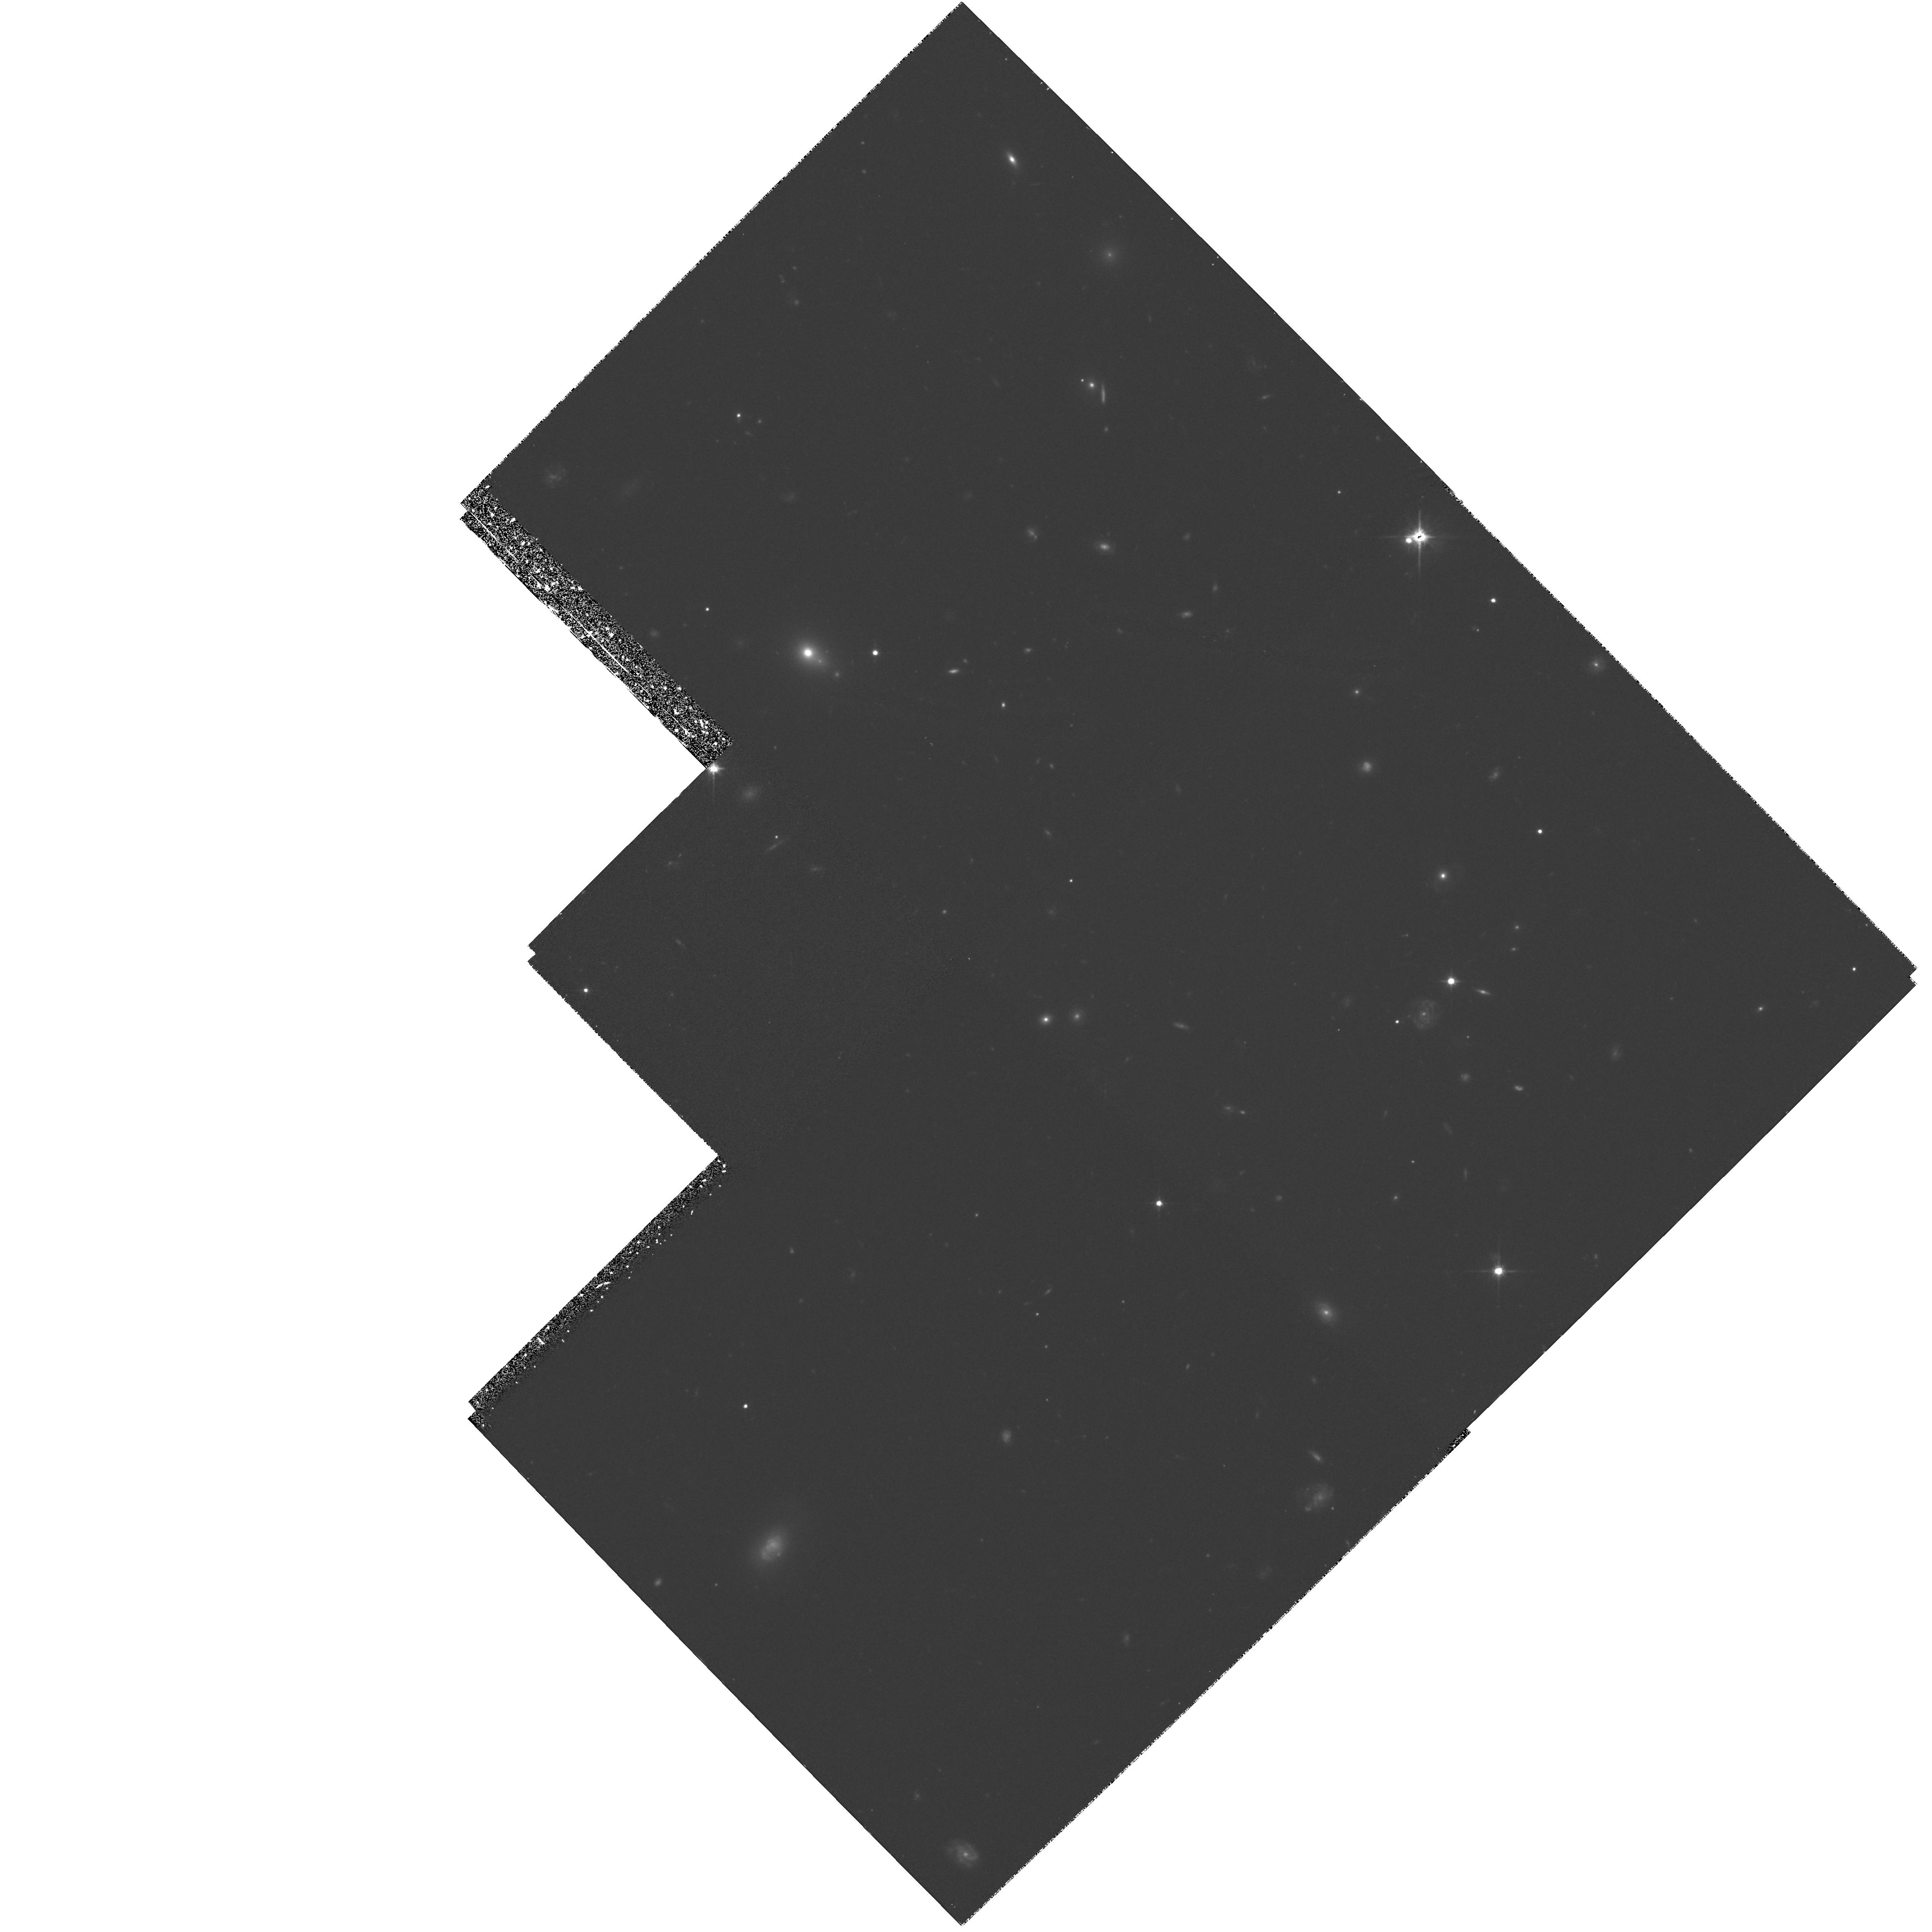
Target: Q2342+089-FIELD. Instrument: WFPC2/PC. Filter: F702W. Exposure: 1.3 h. Observation ID: hst_5984_12_wfpc2_pc_f702w_u2om12

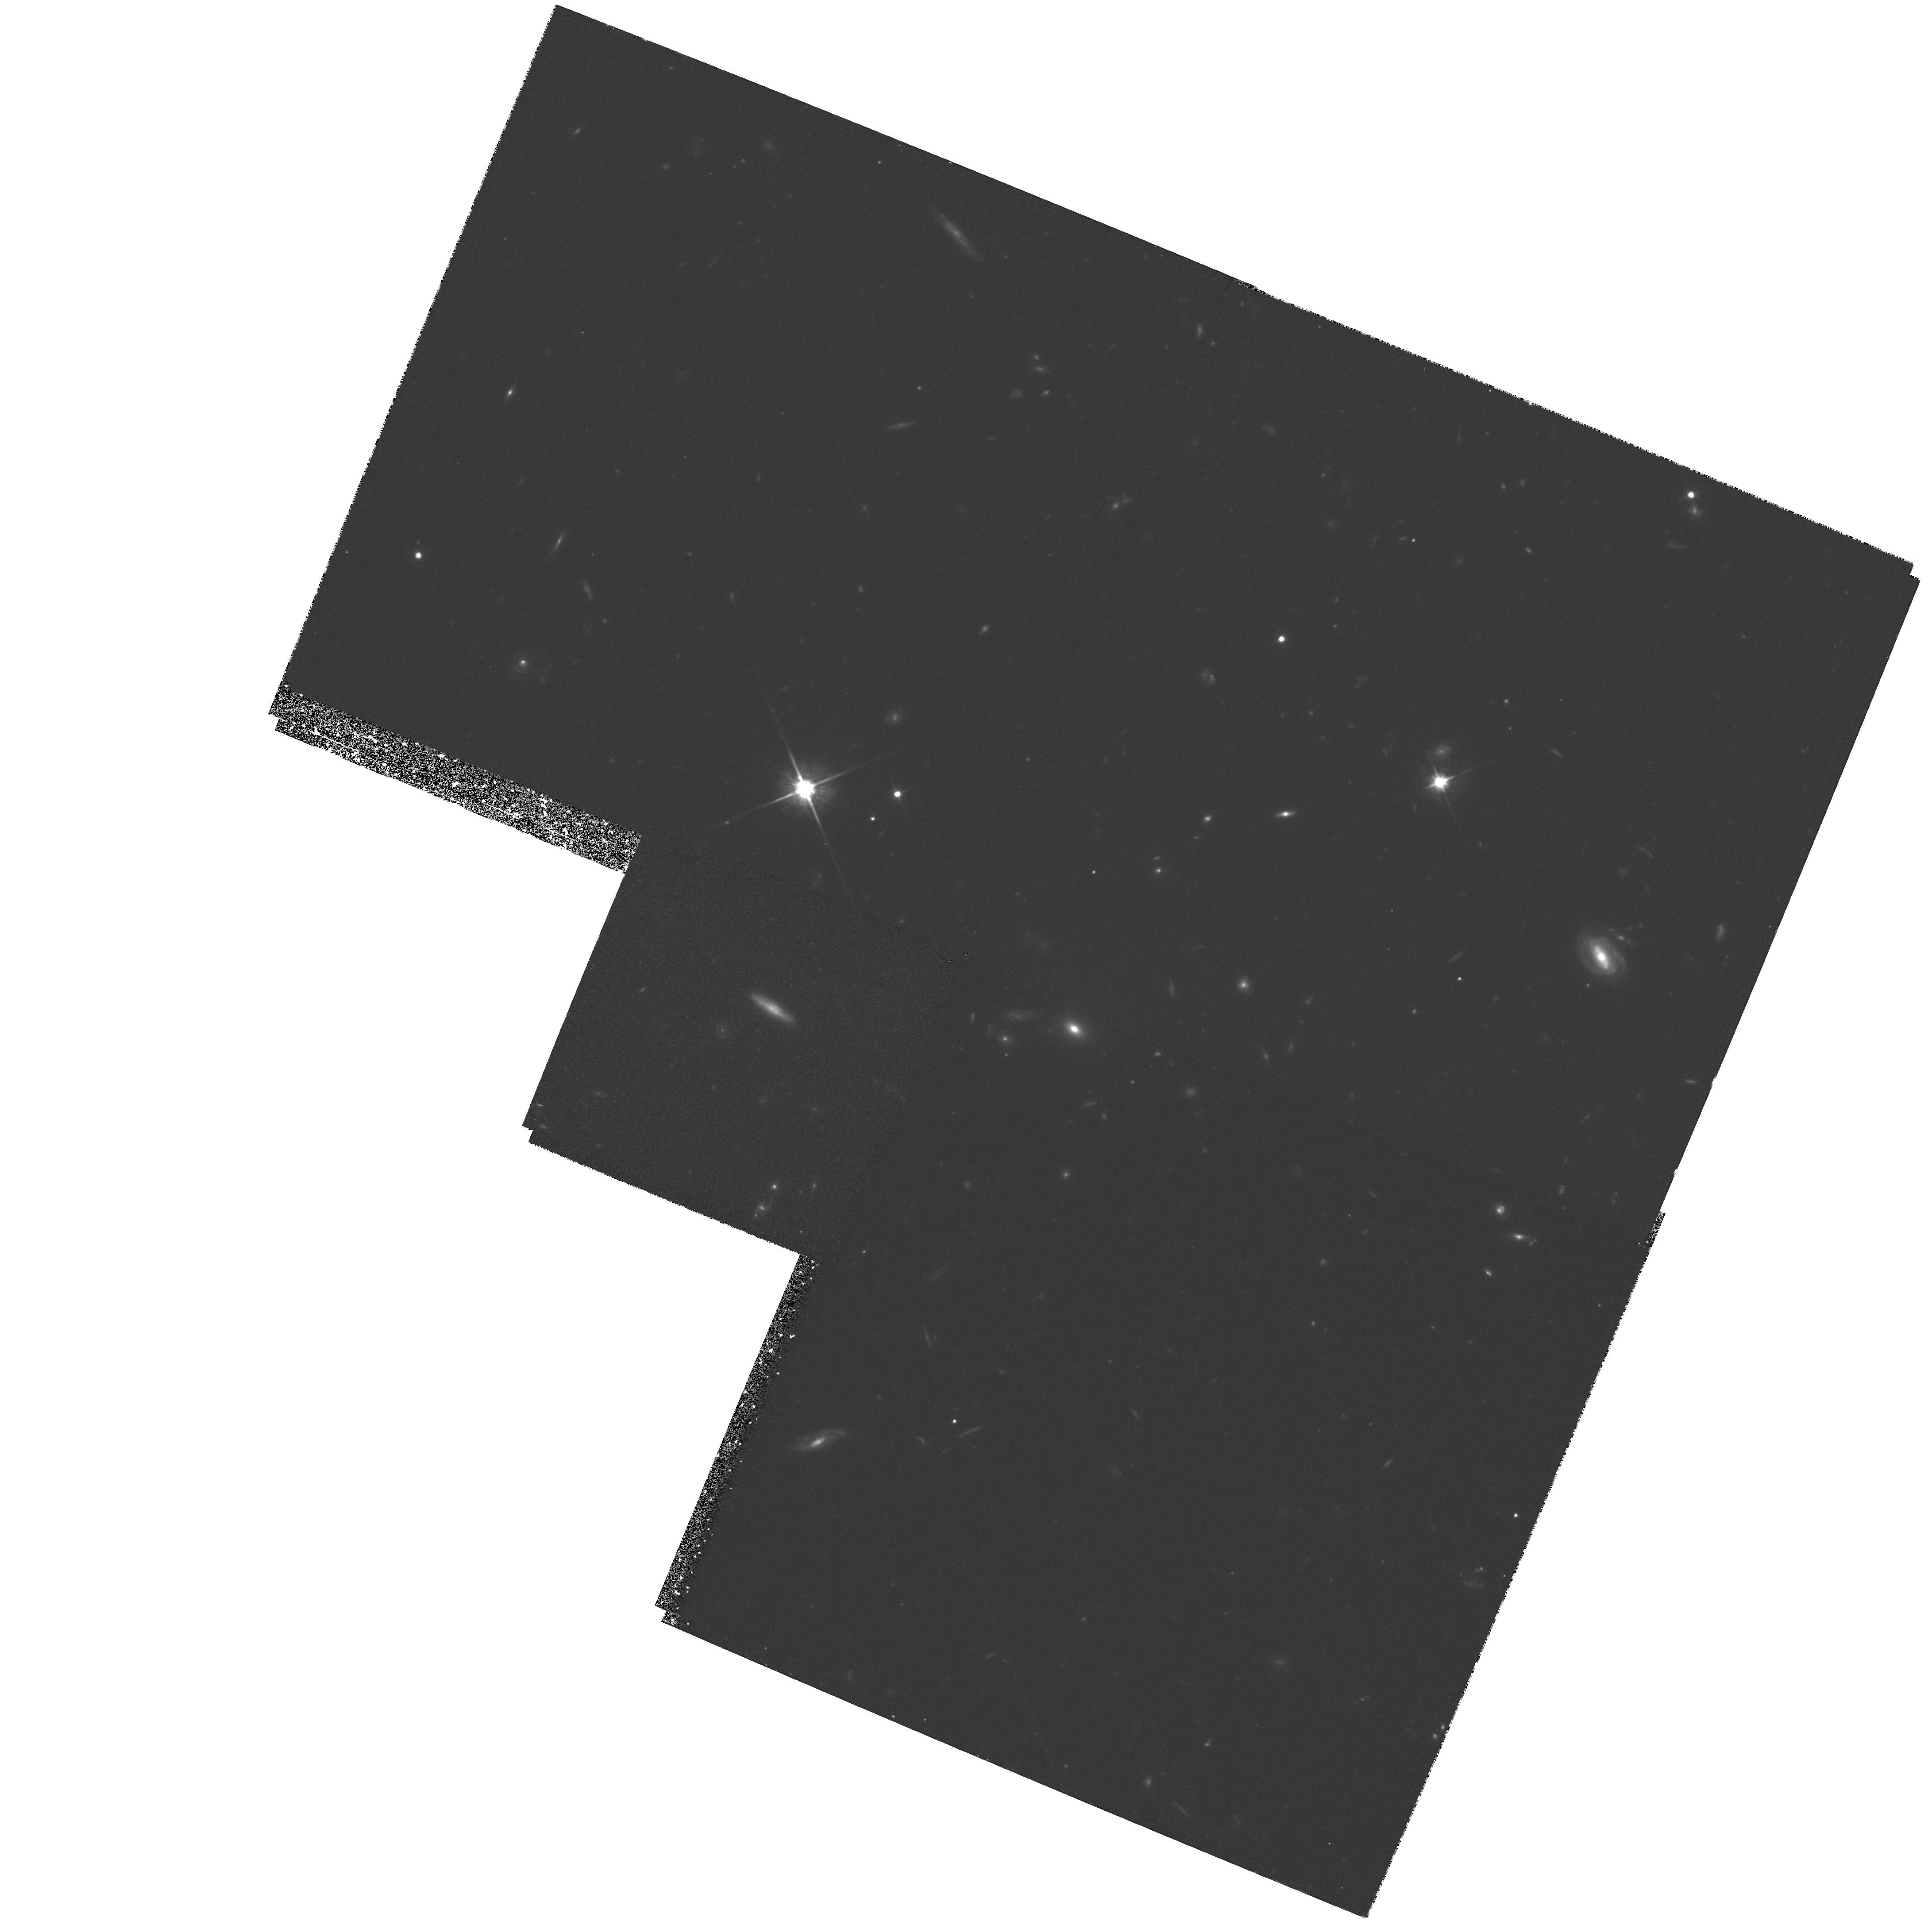
Target: B21148+38-FIELD. Instrument: WFPC2/PC. Filter: F702W. Exposure: 1.3 h. Observation ID: hst_5984_07_wfpc2_pc_f702w_u2om07

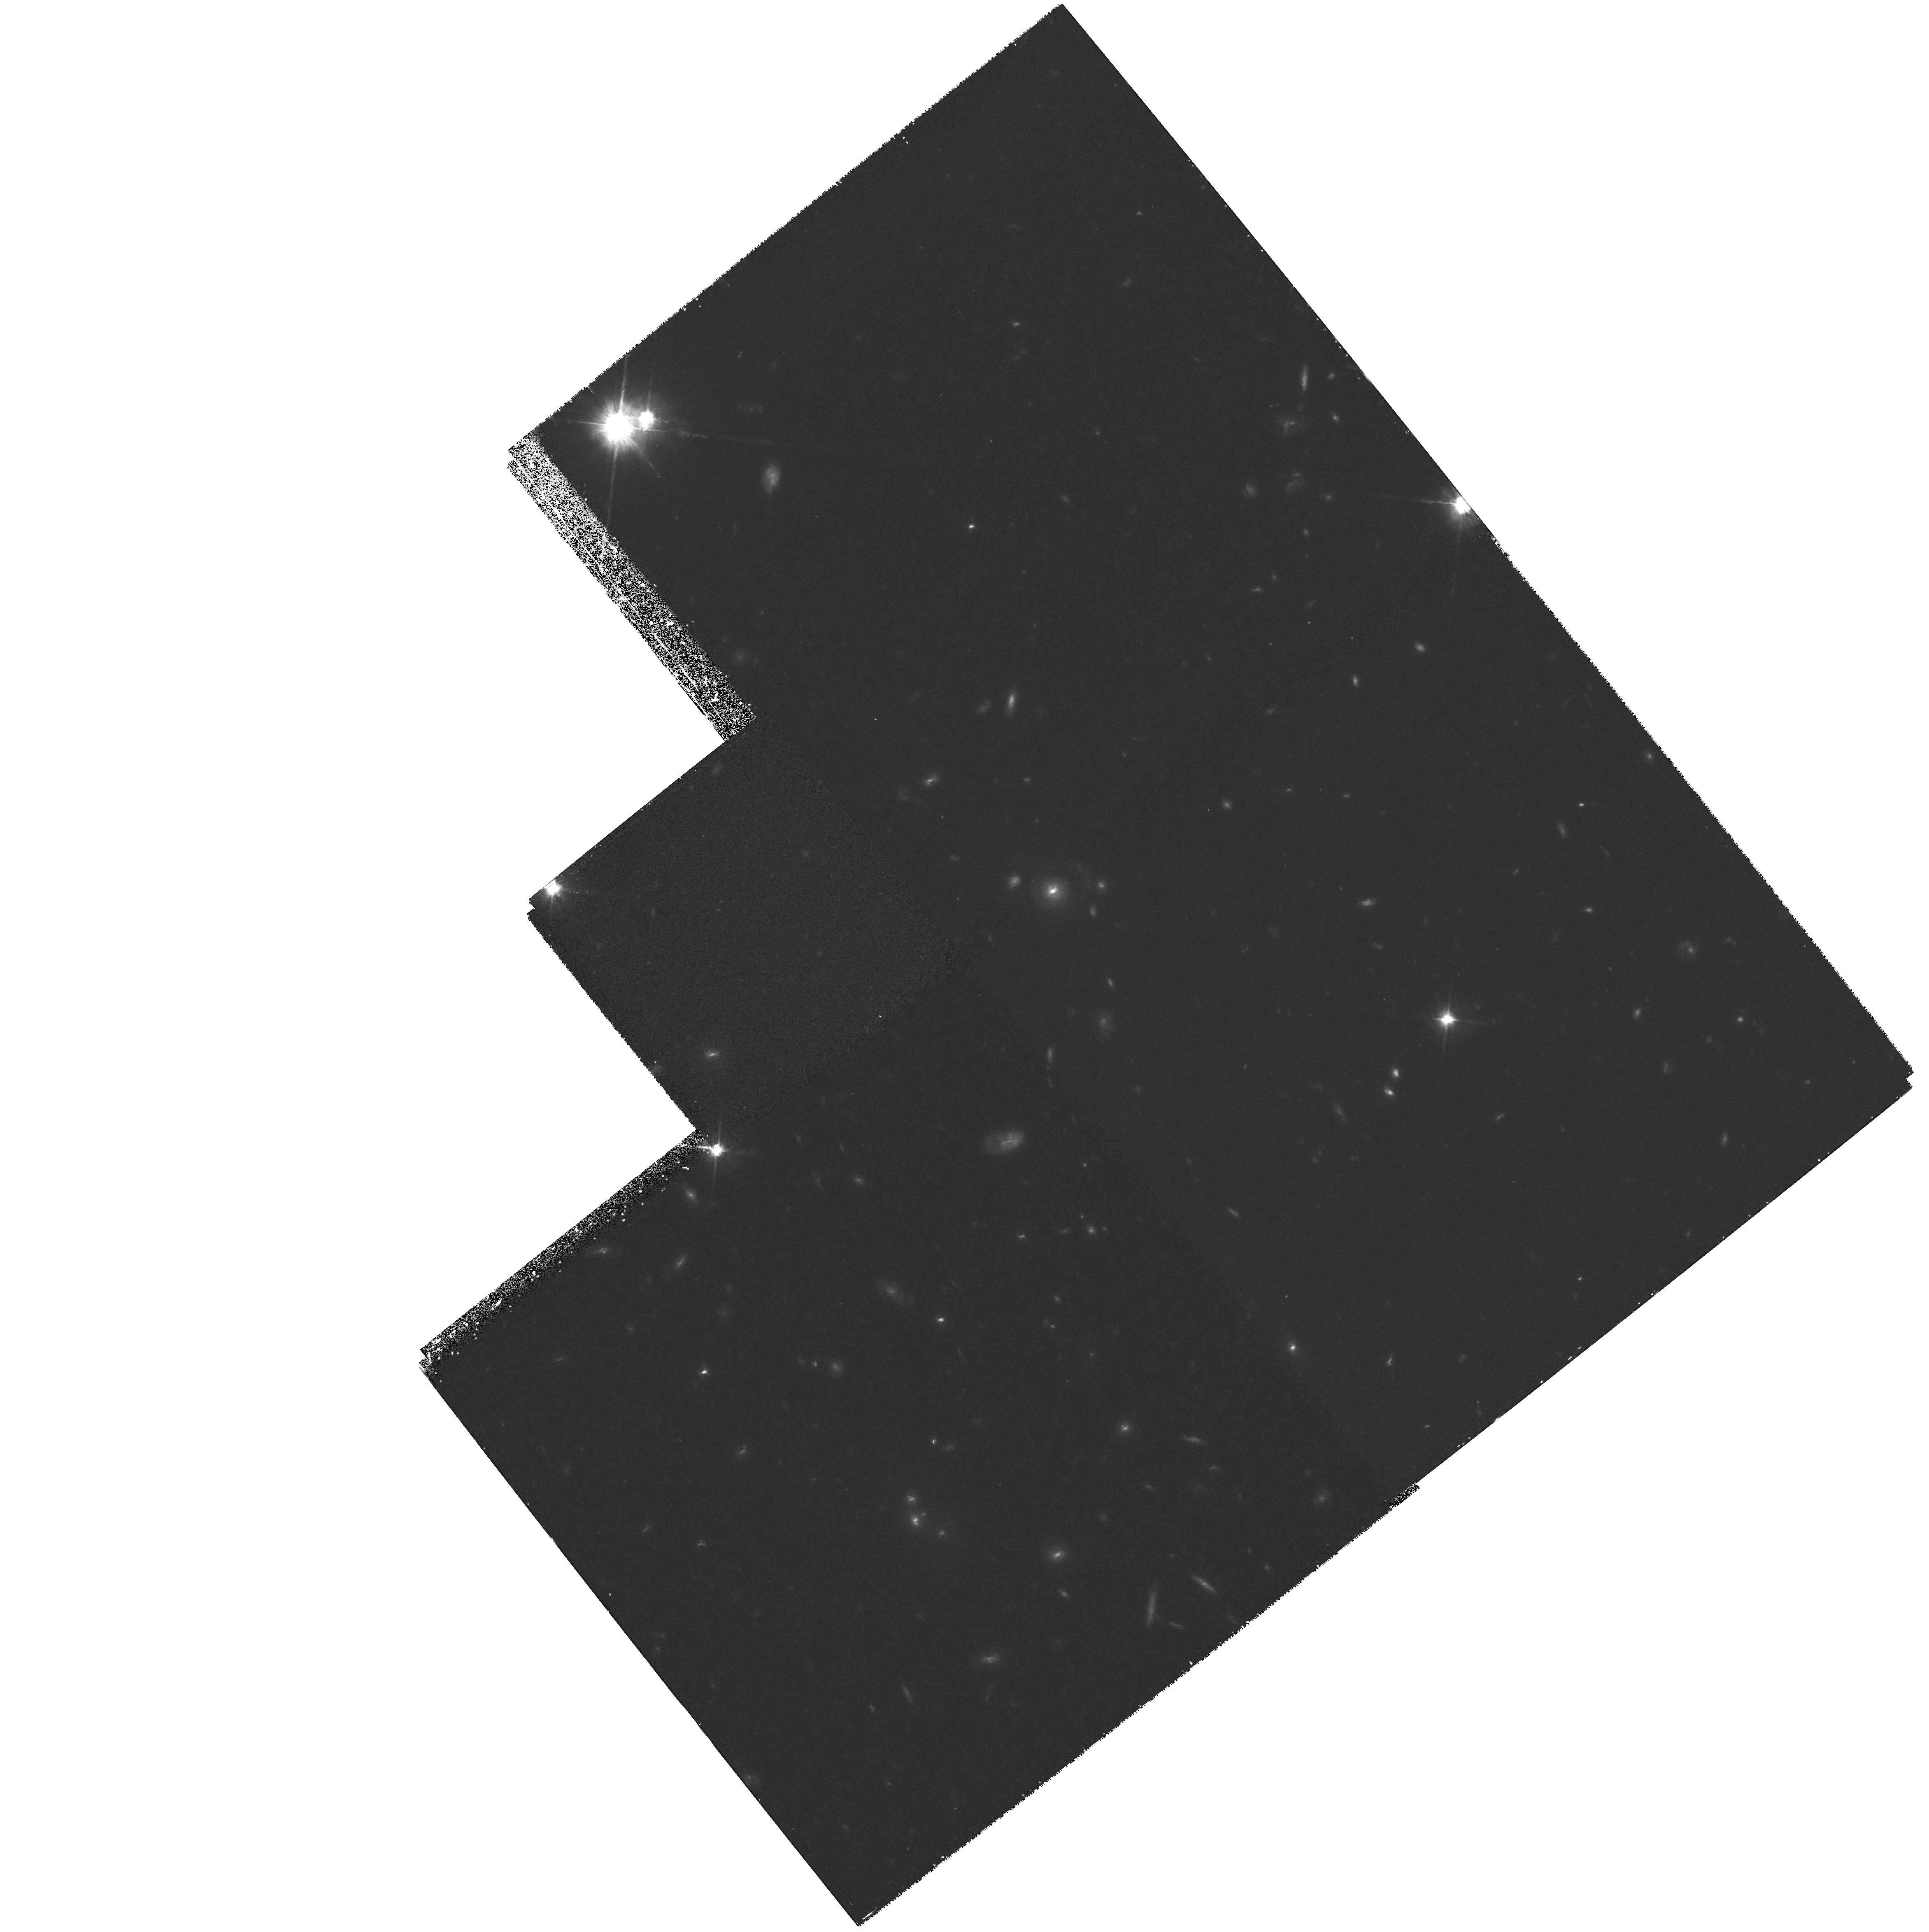
Target: Q0450-1310-FIELD. Instrument: WFPC2/PC. Filter: F702W. Exposure: 1.3 h. Observation ID: hst_5984_03_wfpc2_pc_f702w_u2om03

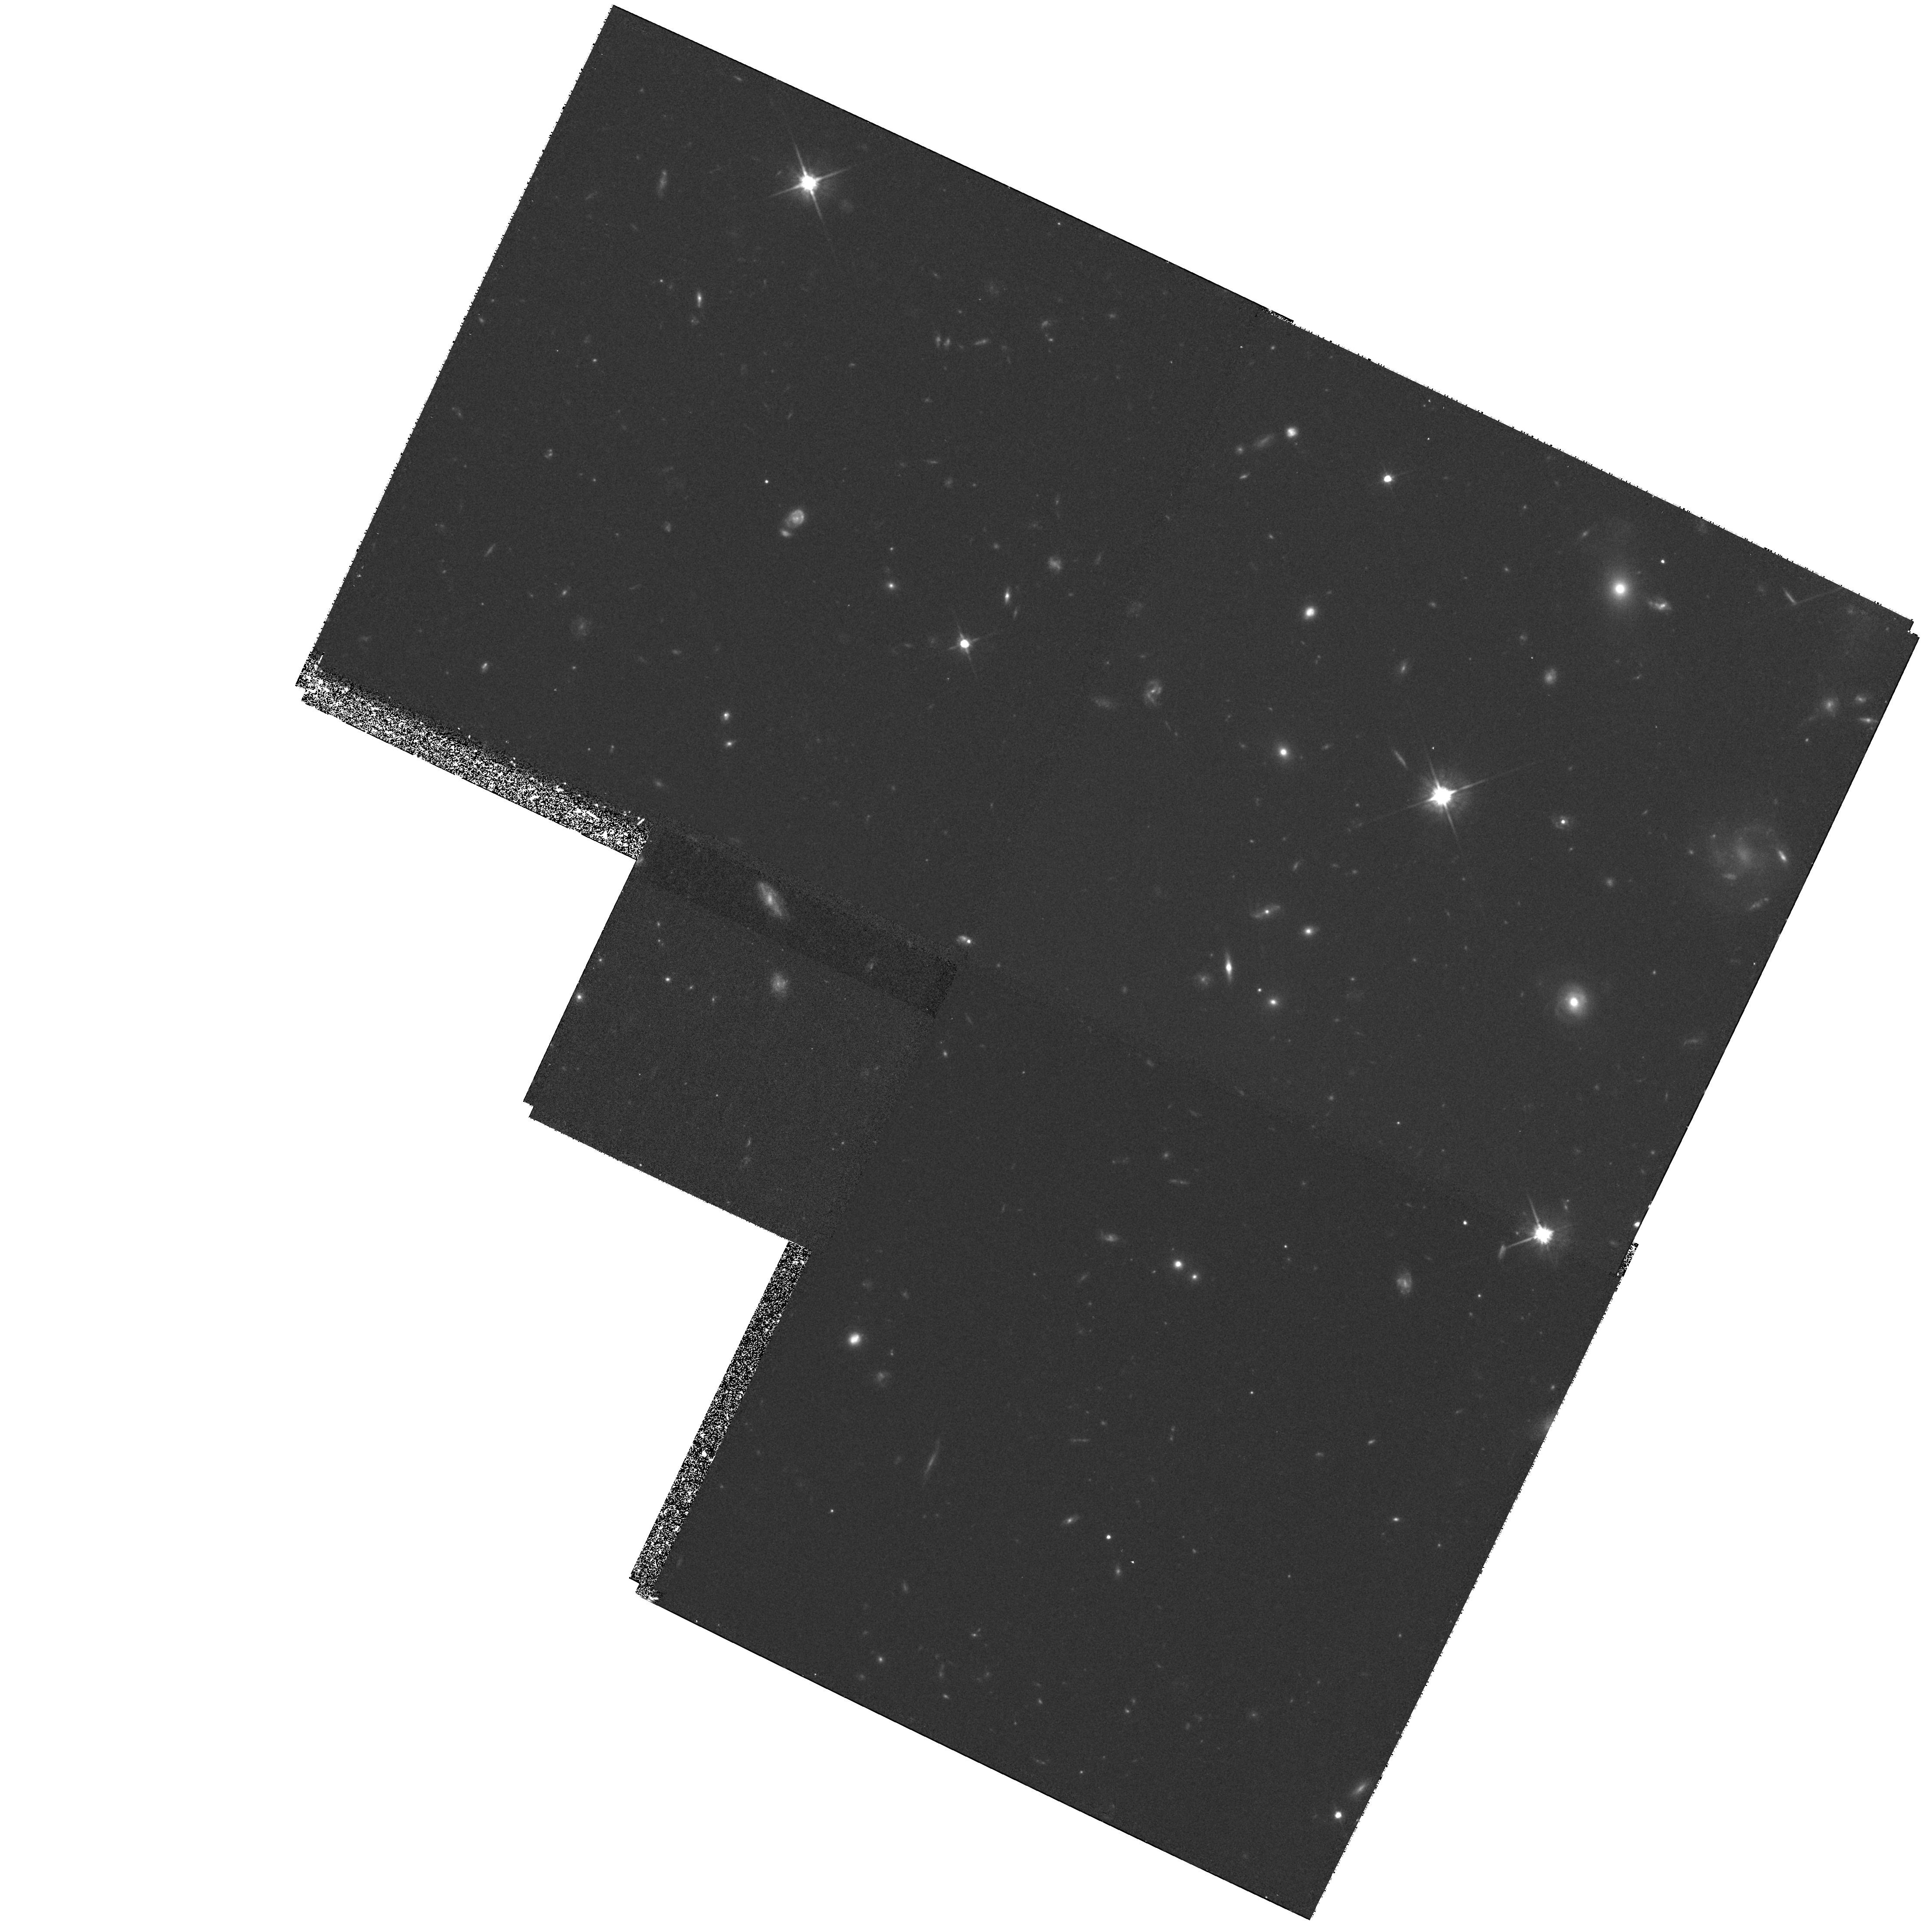
Target: PG1222+228-FIELD. Instrument: WFPC2/PC. Filter: F702W. Exposure: 1.4 h. Observation ID: hst_5984_02_wfpc2_pc_f702w_u2om02

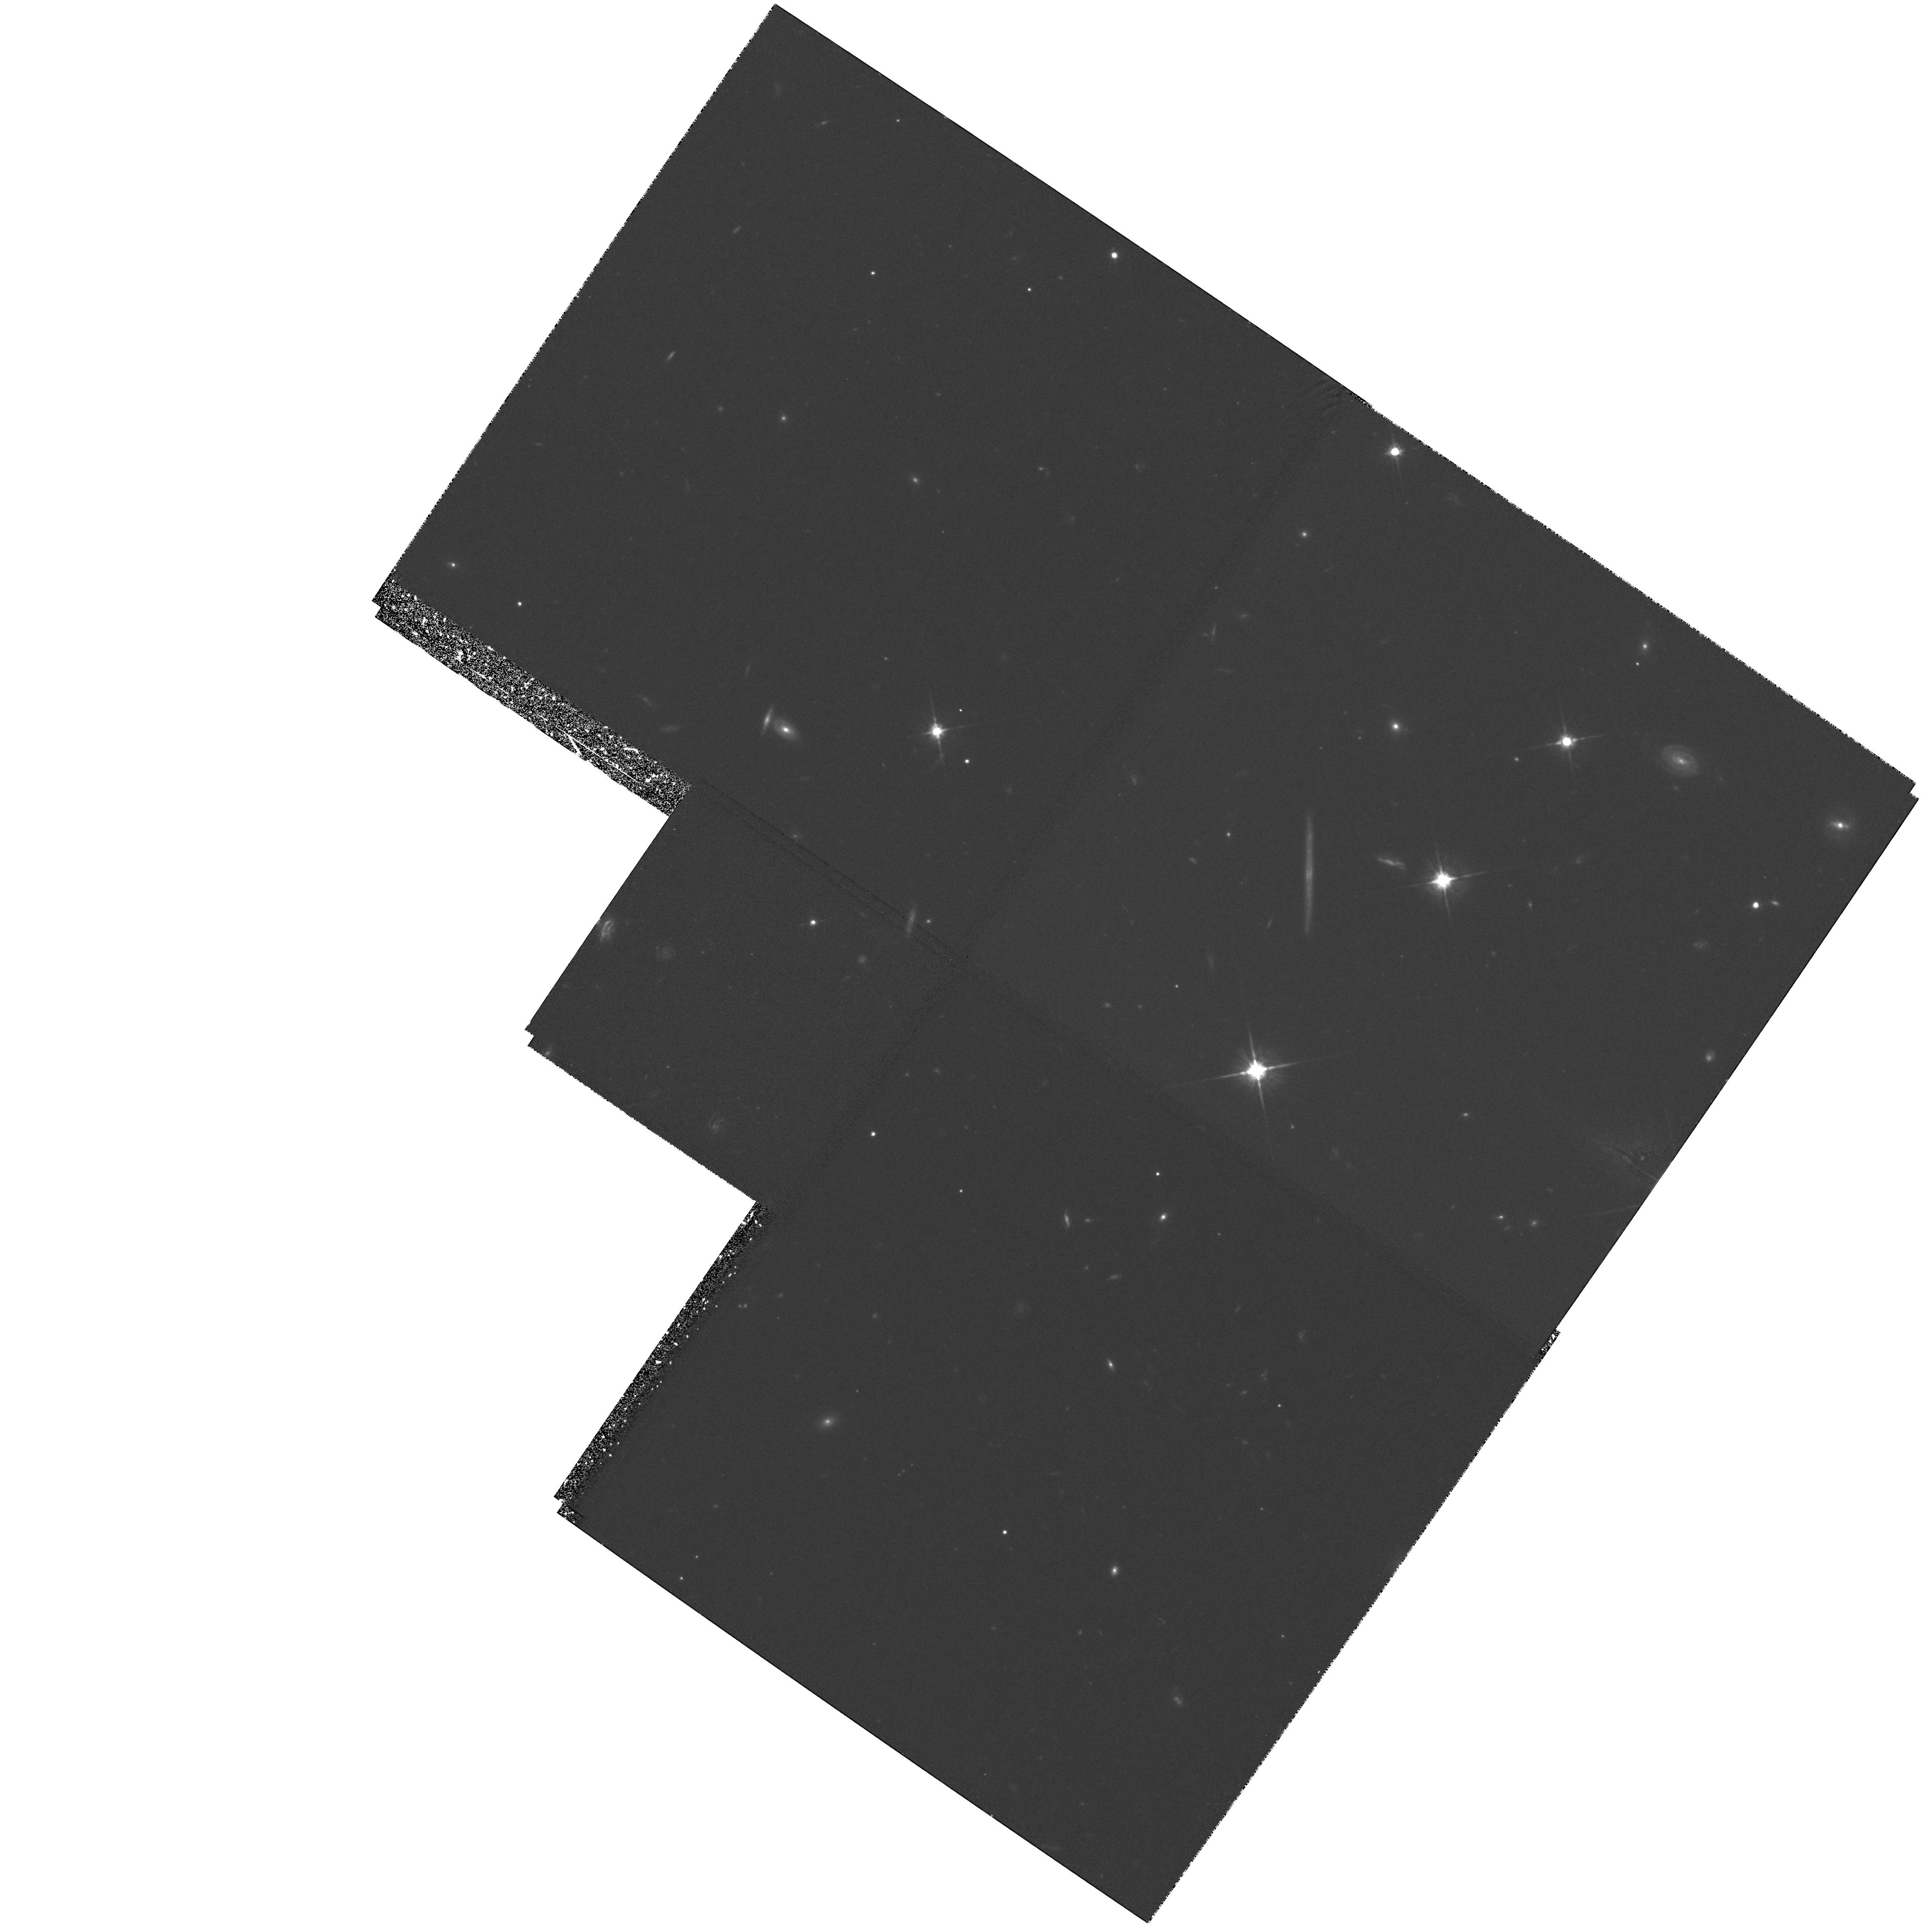
Target: B20827+24-FIELD. Instrument: WFPC2/PC. Filter: F702W. Exposure: 1.3 h. Observation ID: hst_5984_05_wfpc2_pc_f702w_u2om05

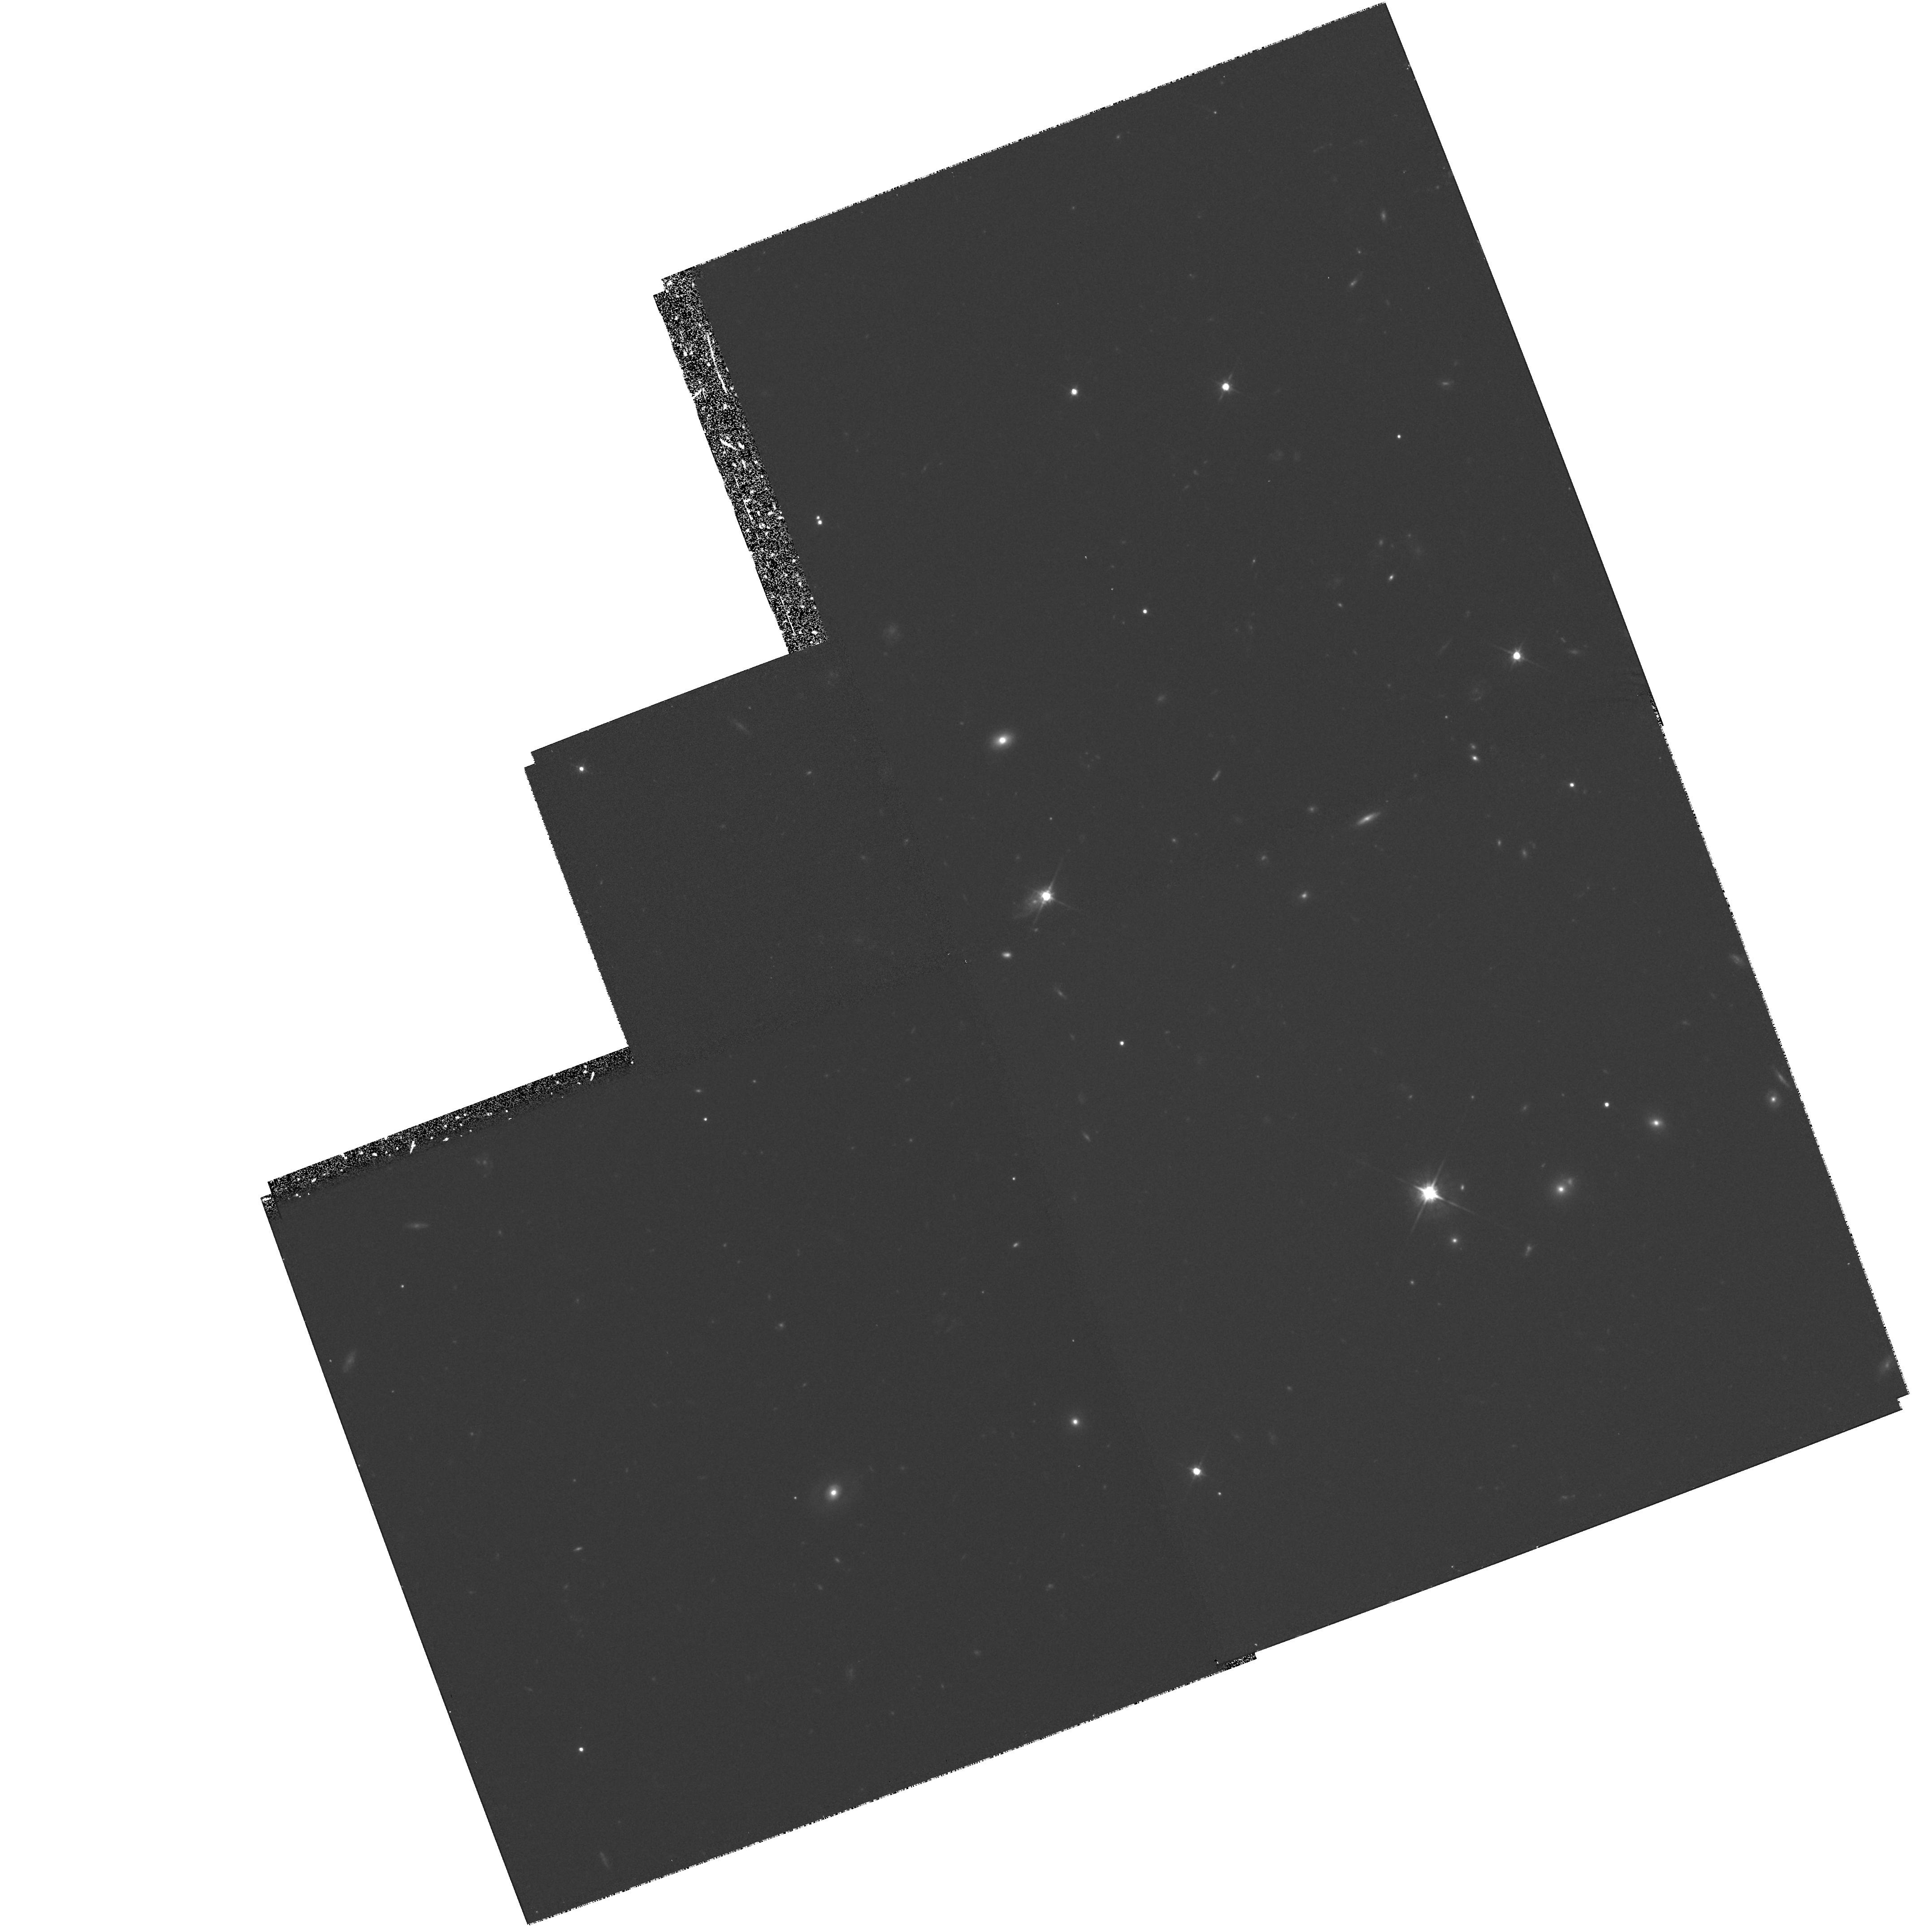
Target: UM18-FIELD. Instrument: WFPC2/PC. Filter: F702W. Exposure: 1.3 h. Observation ID: hst_5984_01_wfpc2_pc_f702w_u2om01

High Resolution Imaging of Intermediate Redshift Absorption-Selected Galaxies (PI: Steidel, Charles C.)

We propose to use WFPC2 to obtain high resolution images of 0.4 <= z <= 1.0 galaxies taken from a large survey where the selection criterion is diffuse gas cross-section rather than apparent magnitude. The implications of our survey are that large, roughly spherical gaseous halos are a generic property of all relatively massive (L_K > 0.05L_K^*) galaxies, and that the nature of these envelopes is more closely related to galaxy mass than to current star formation rate or spectroscopic type. The aim of our proposed observations is to use a carefully chosen, representative subset of our sample in order 1) to test directly whether the absorbers represent the full range in normal Hubble sequence morphological types (as suggested by the ground--based spectra and colors), 2) to confirm whether the statistical inference of roughly spherical gas distributions is correct by examining whether, e.g., galaxy inclination angle is related to the nature of the absorption, 3) to verify that the galaxies identified as the absorbers are indeed the most likely candidates by searching for previously undetected faint companions very near the QSO line of sight, and 4) to obtain crucial morphological and sky- -orientation information that can be combined with our existing ground--based data and with planned high resolution spectroscopy of the background QSOs to obtain a complete picture of the interrelationship between morphological type, impact parameter, star formation rate, and the gas--phase kinematics, physical conditions, and chemical abundances.